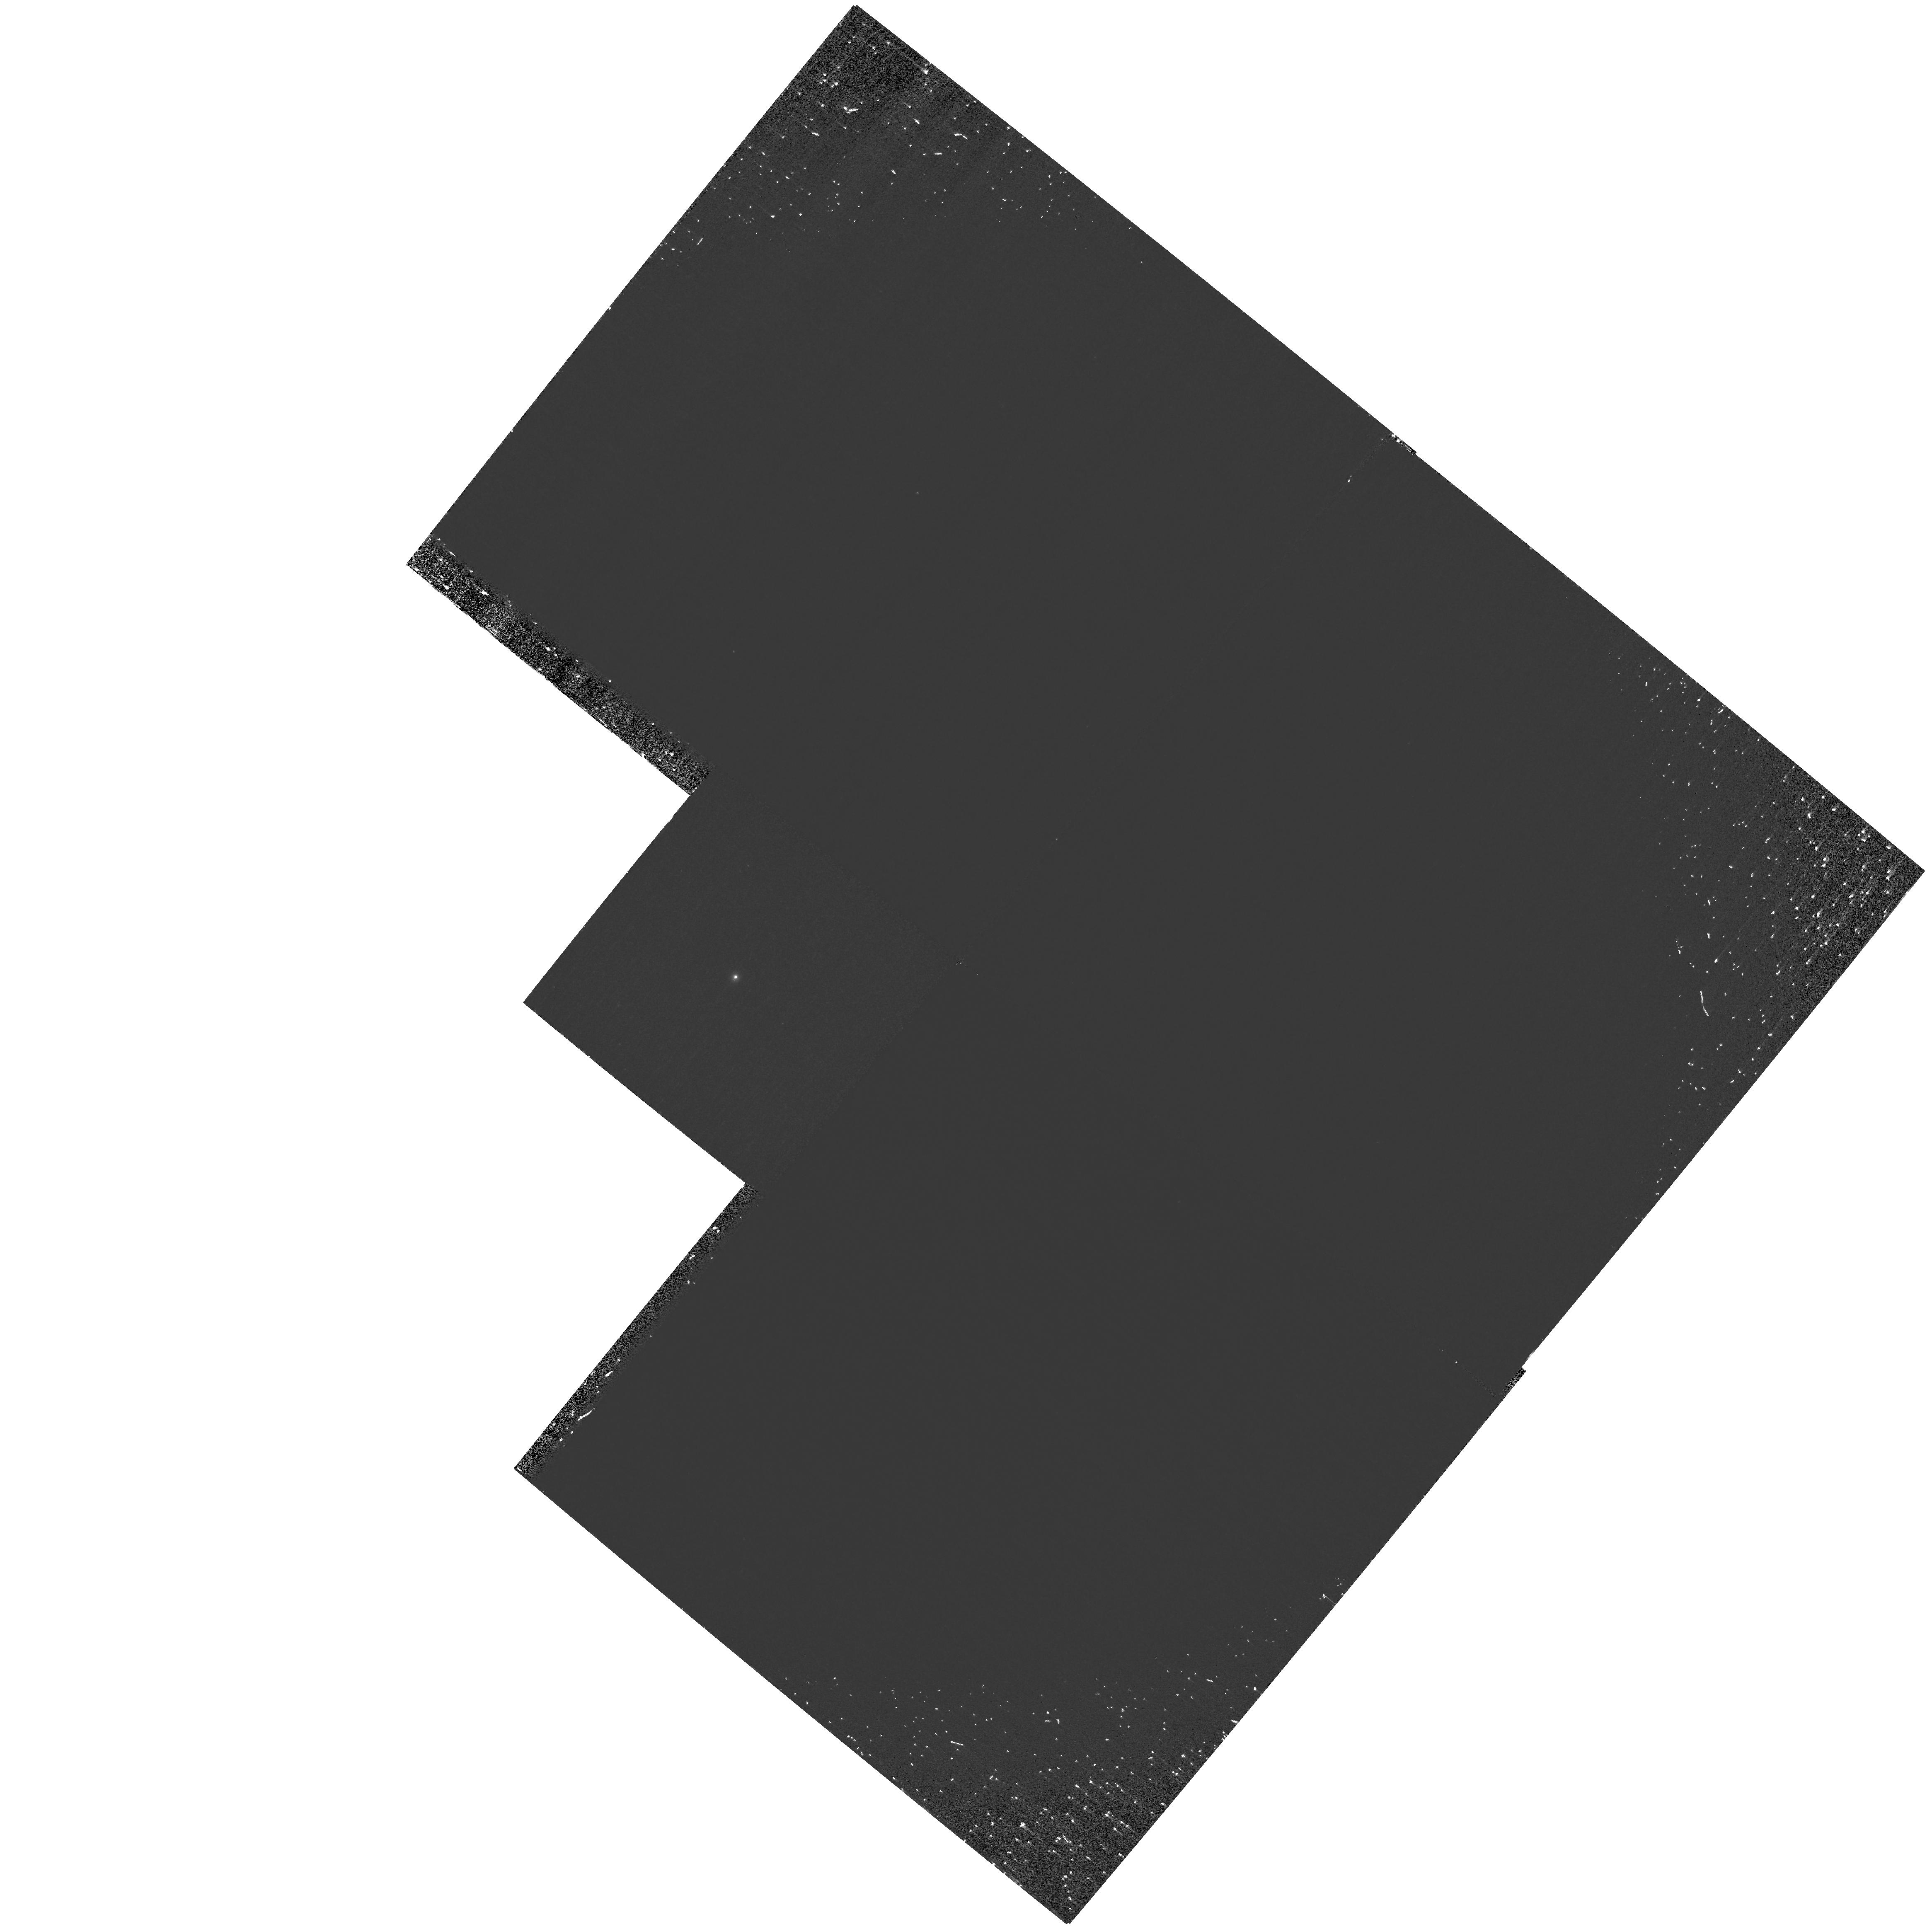
Target: HD150798
Instrument: WFPC2/PC
Filter: F160BW
Exposure: 40 min
Observation ID: hst_10767_02_wfpc2_pc_f160bw_u9js02

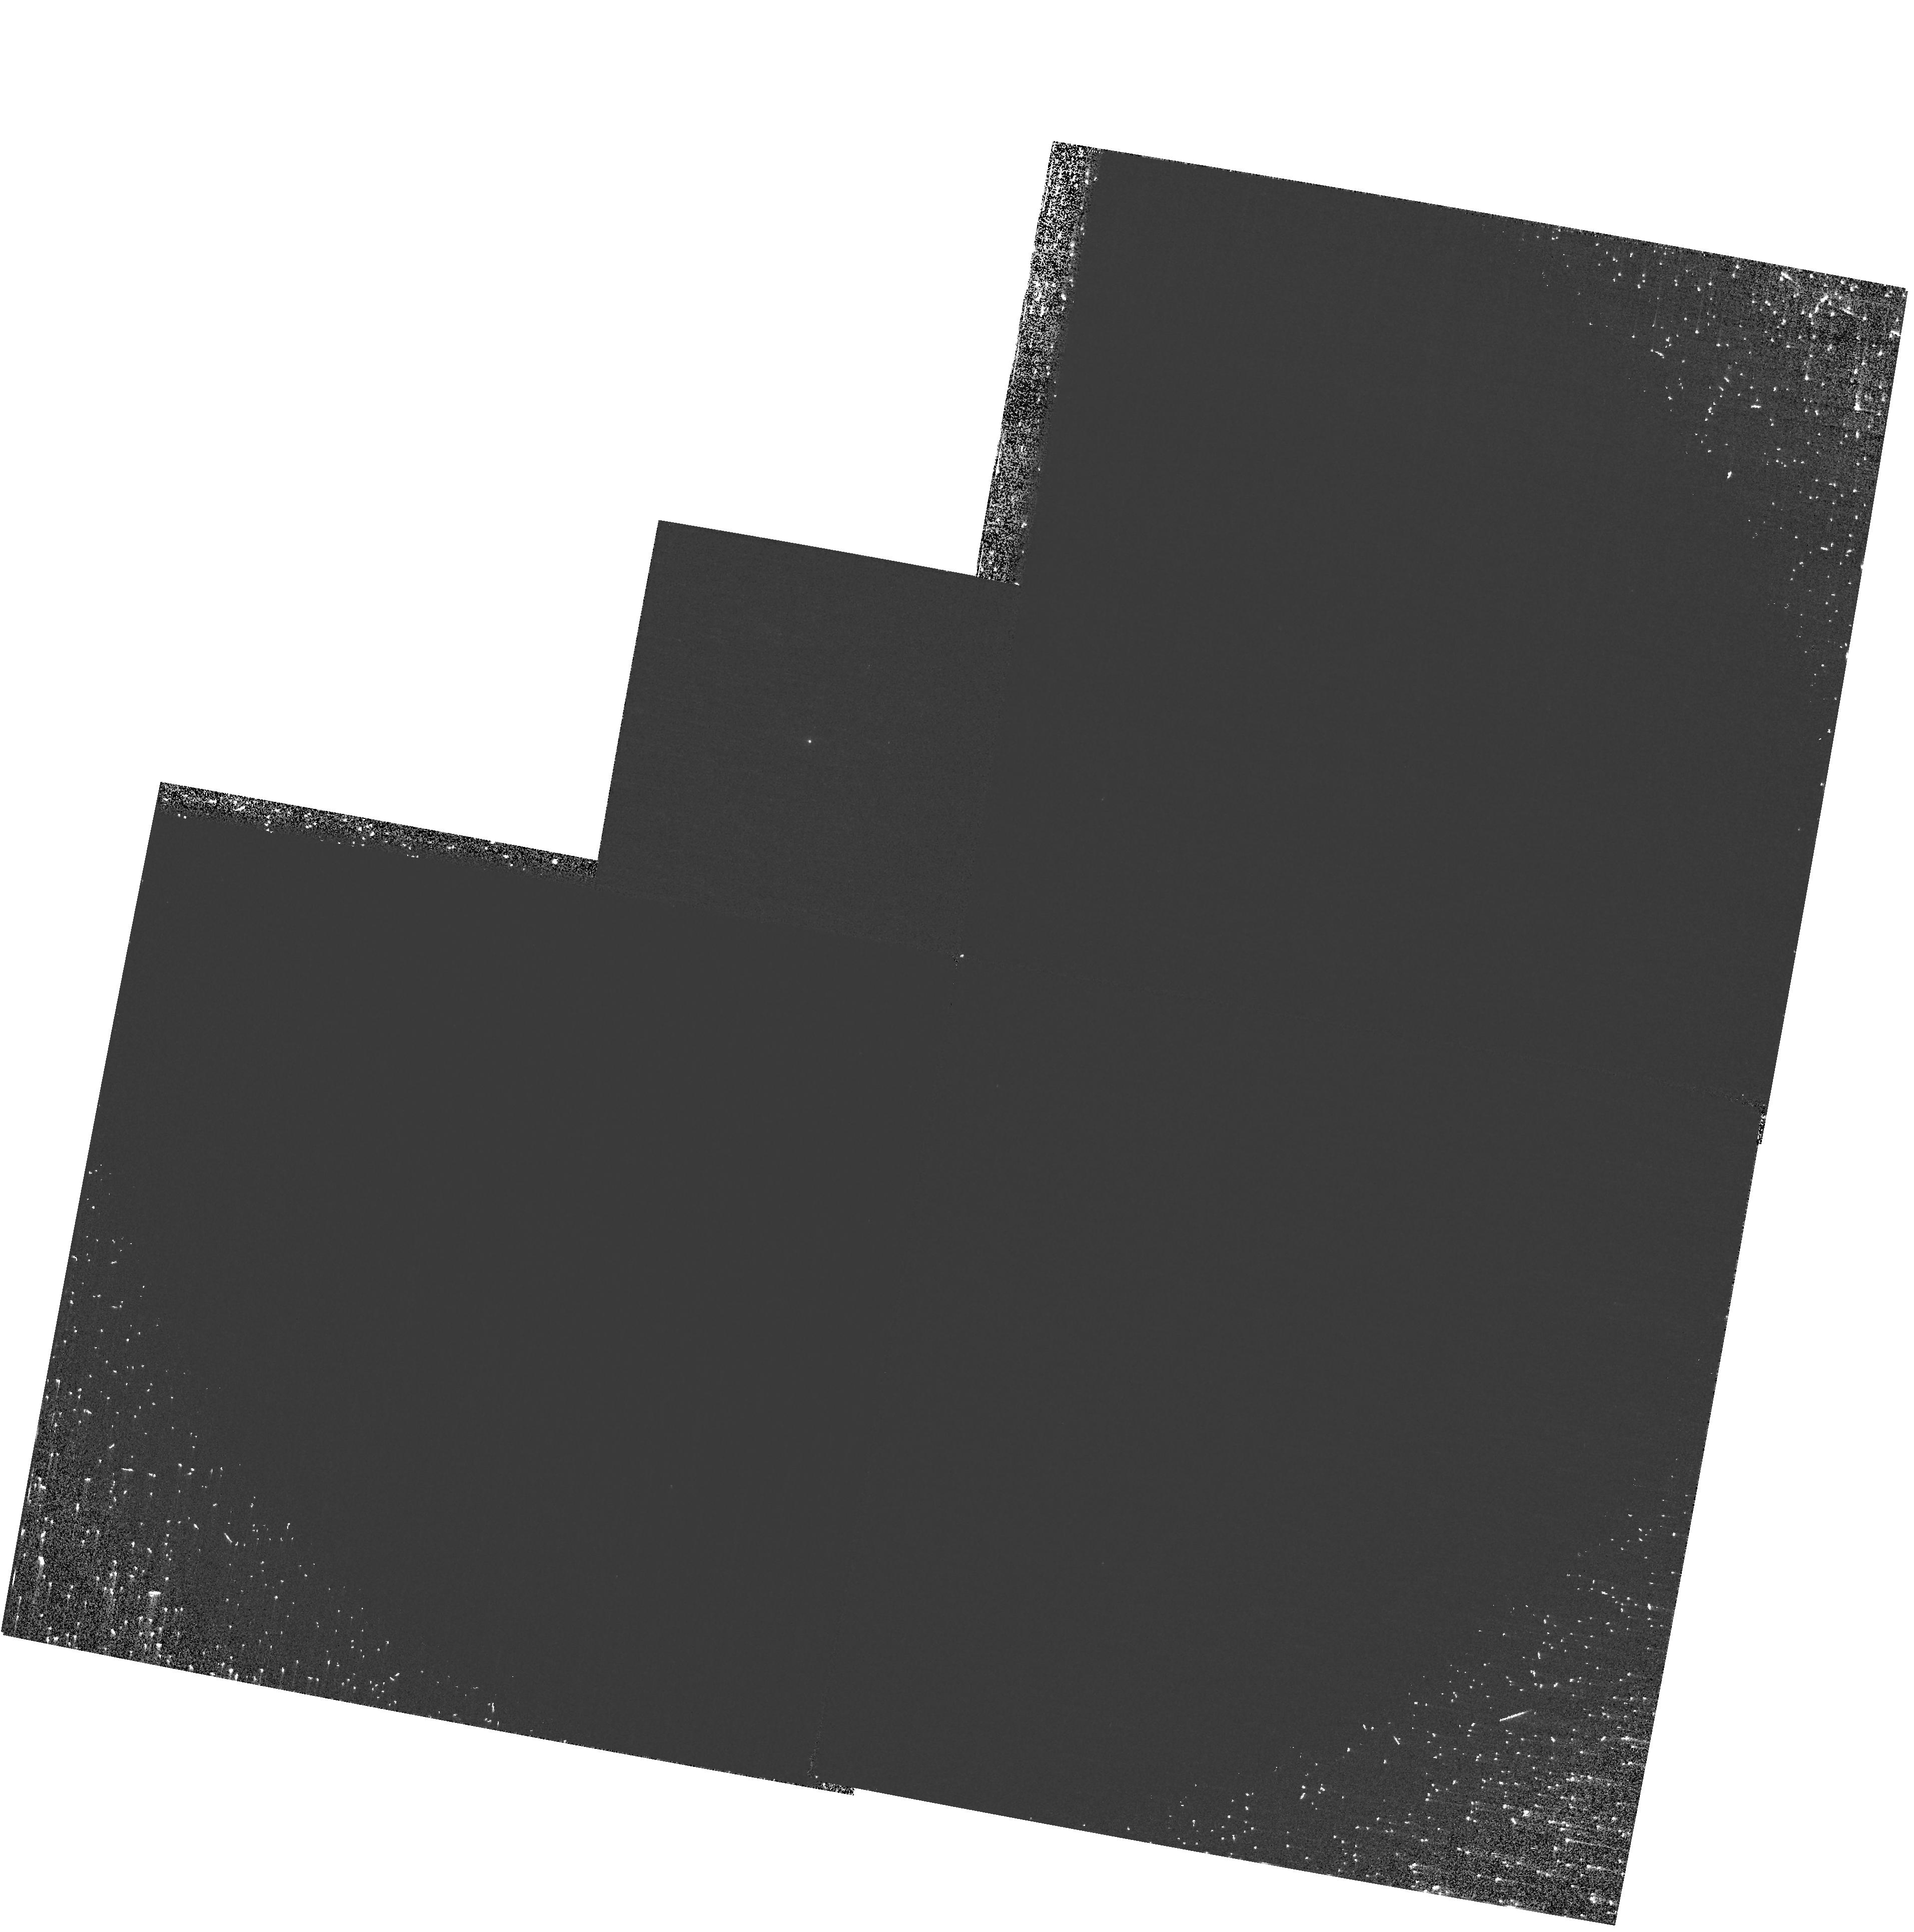
Target: HD198700
Instrument: WFPC2/PC
Filter: F160BW
Exposure: 37 min
Observation ID: hst_10767_04_wfpc2_pc_f160bw_u9js04

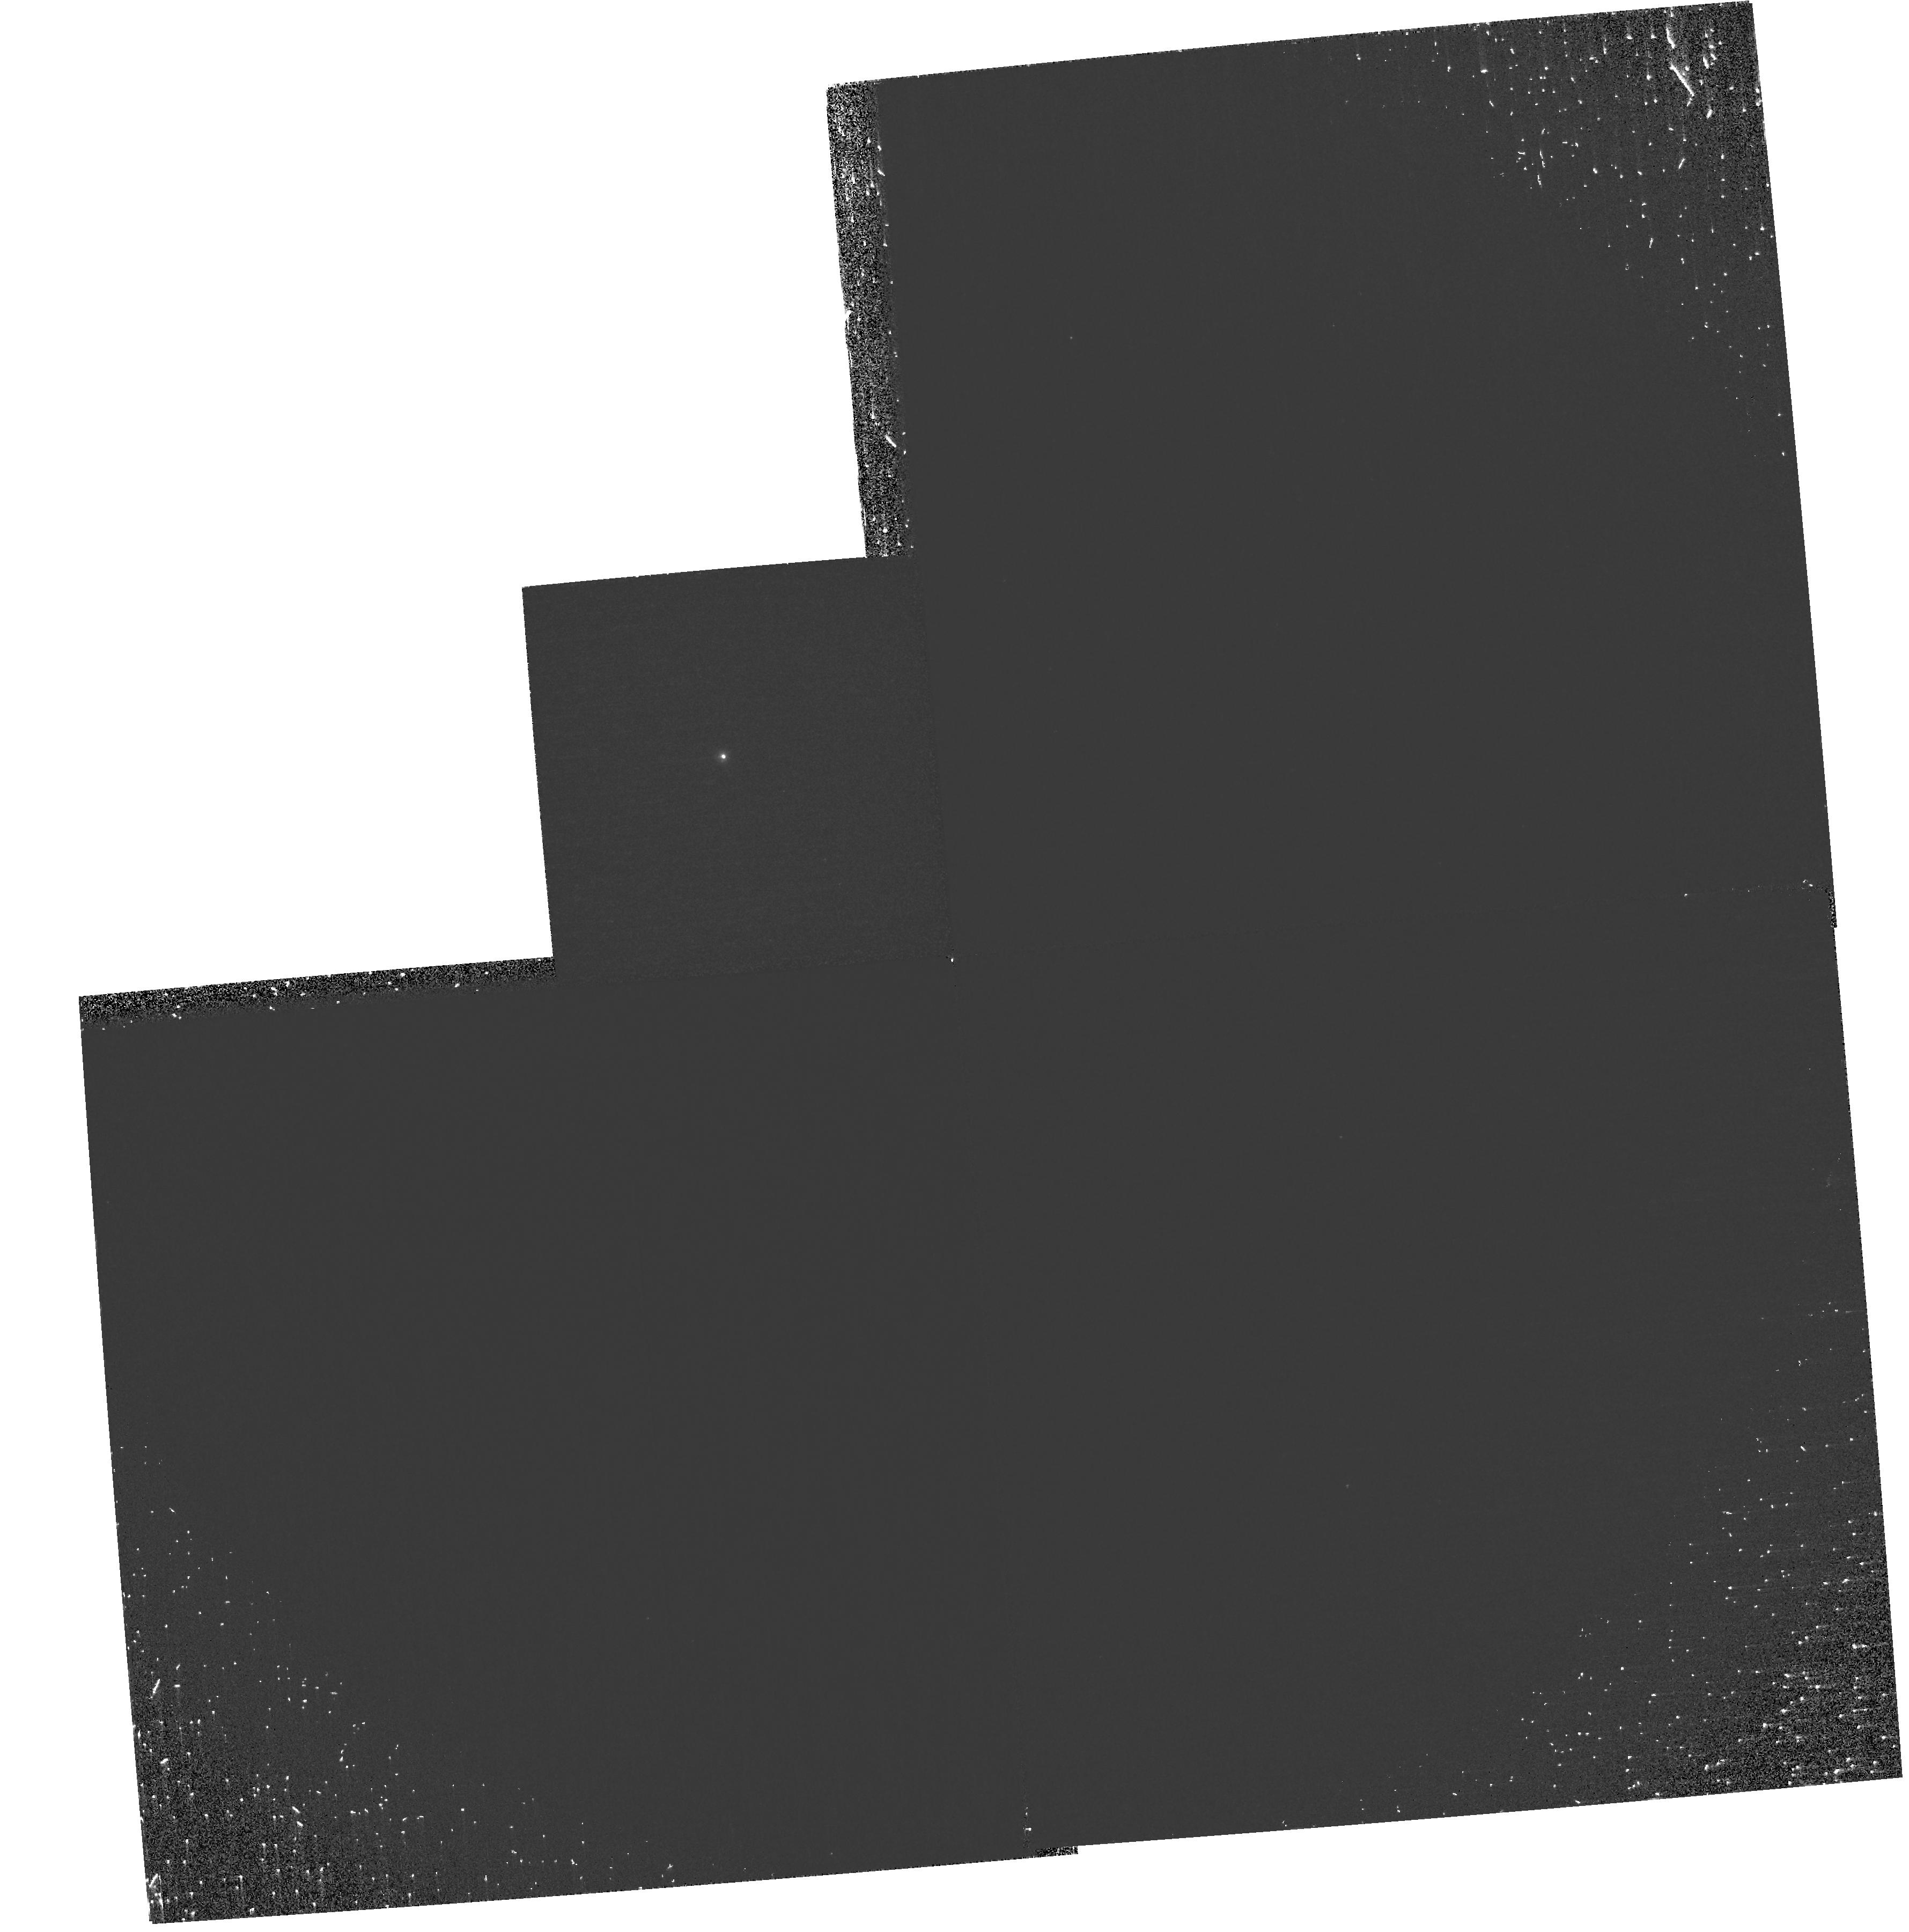
Target: HD150798
Instrument: WFPC2/PC
Filter: F160BW
Exposure: 40 min
Observation ID: hst_10767_01_wfpc2_pc_f160bw_u9js01

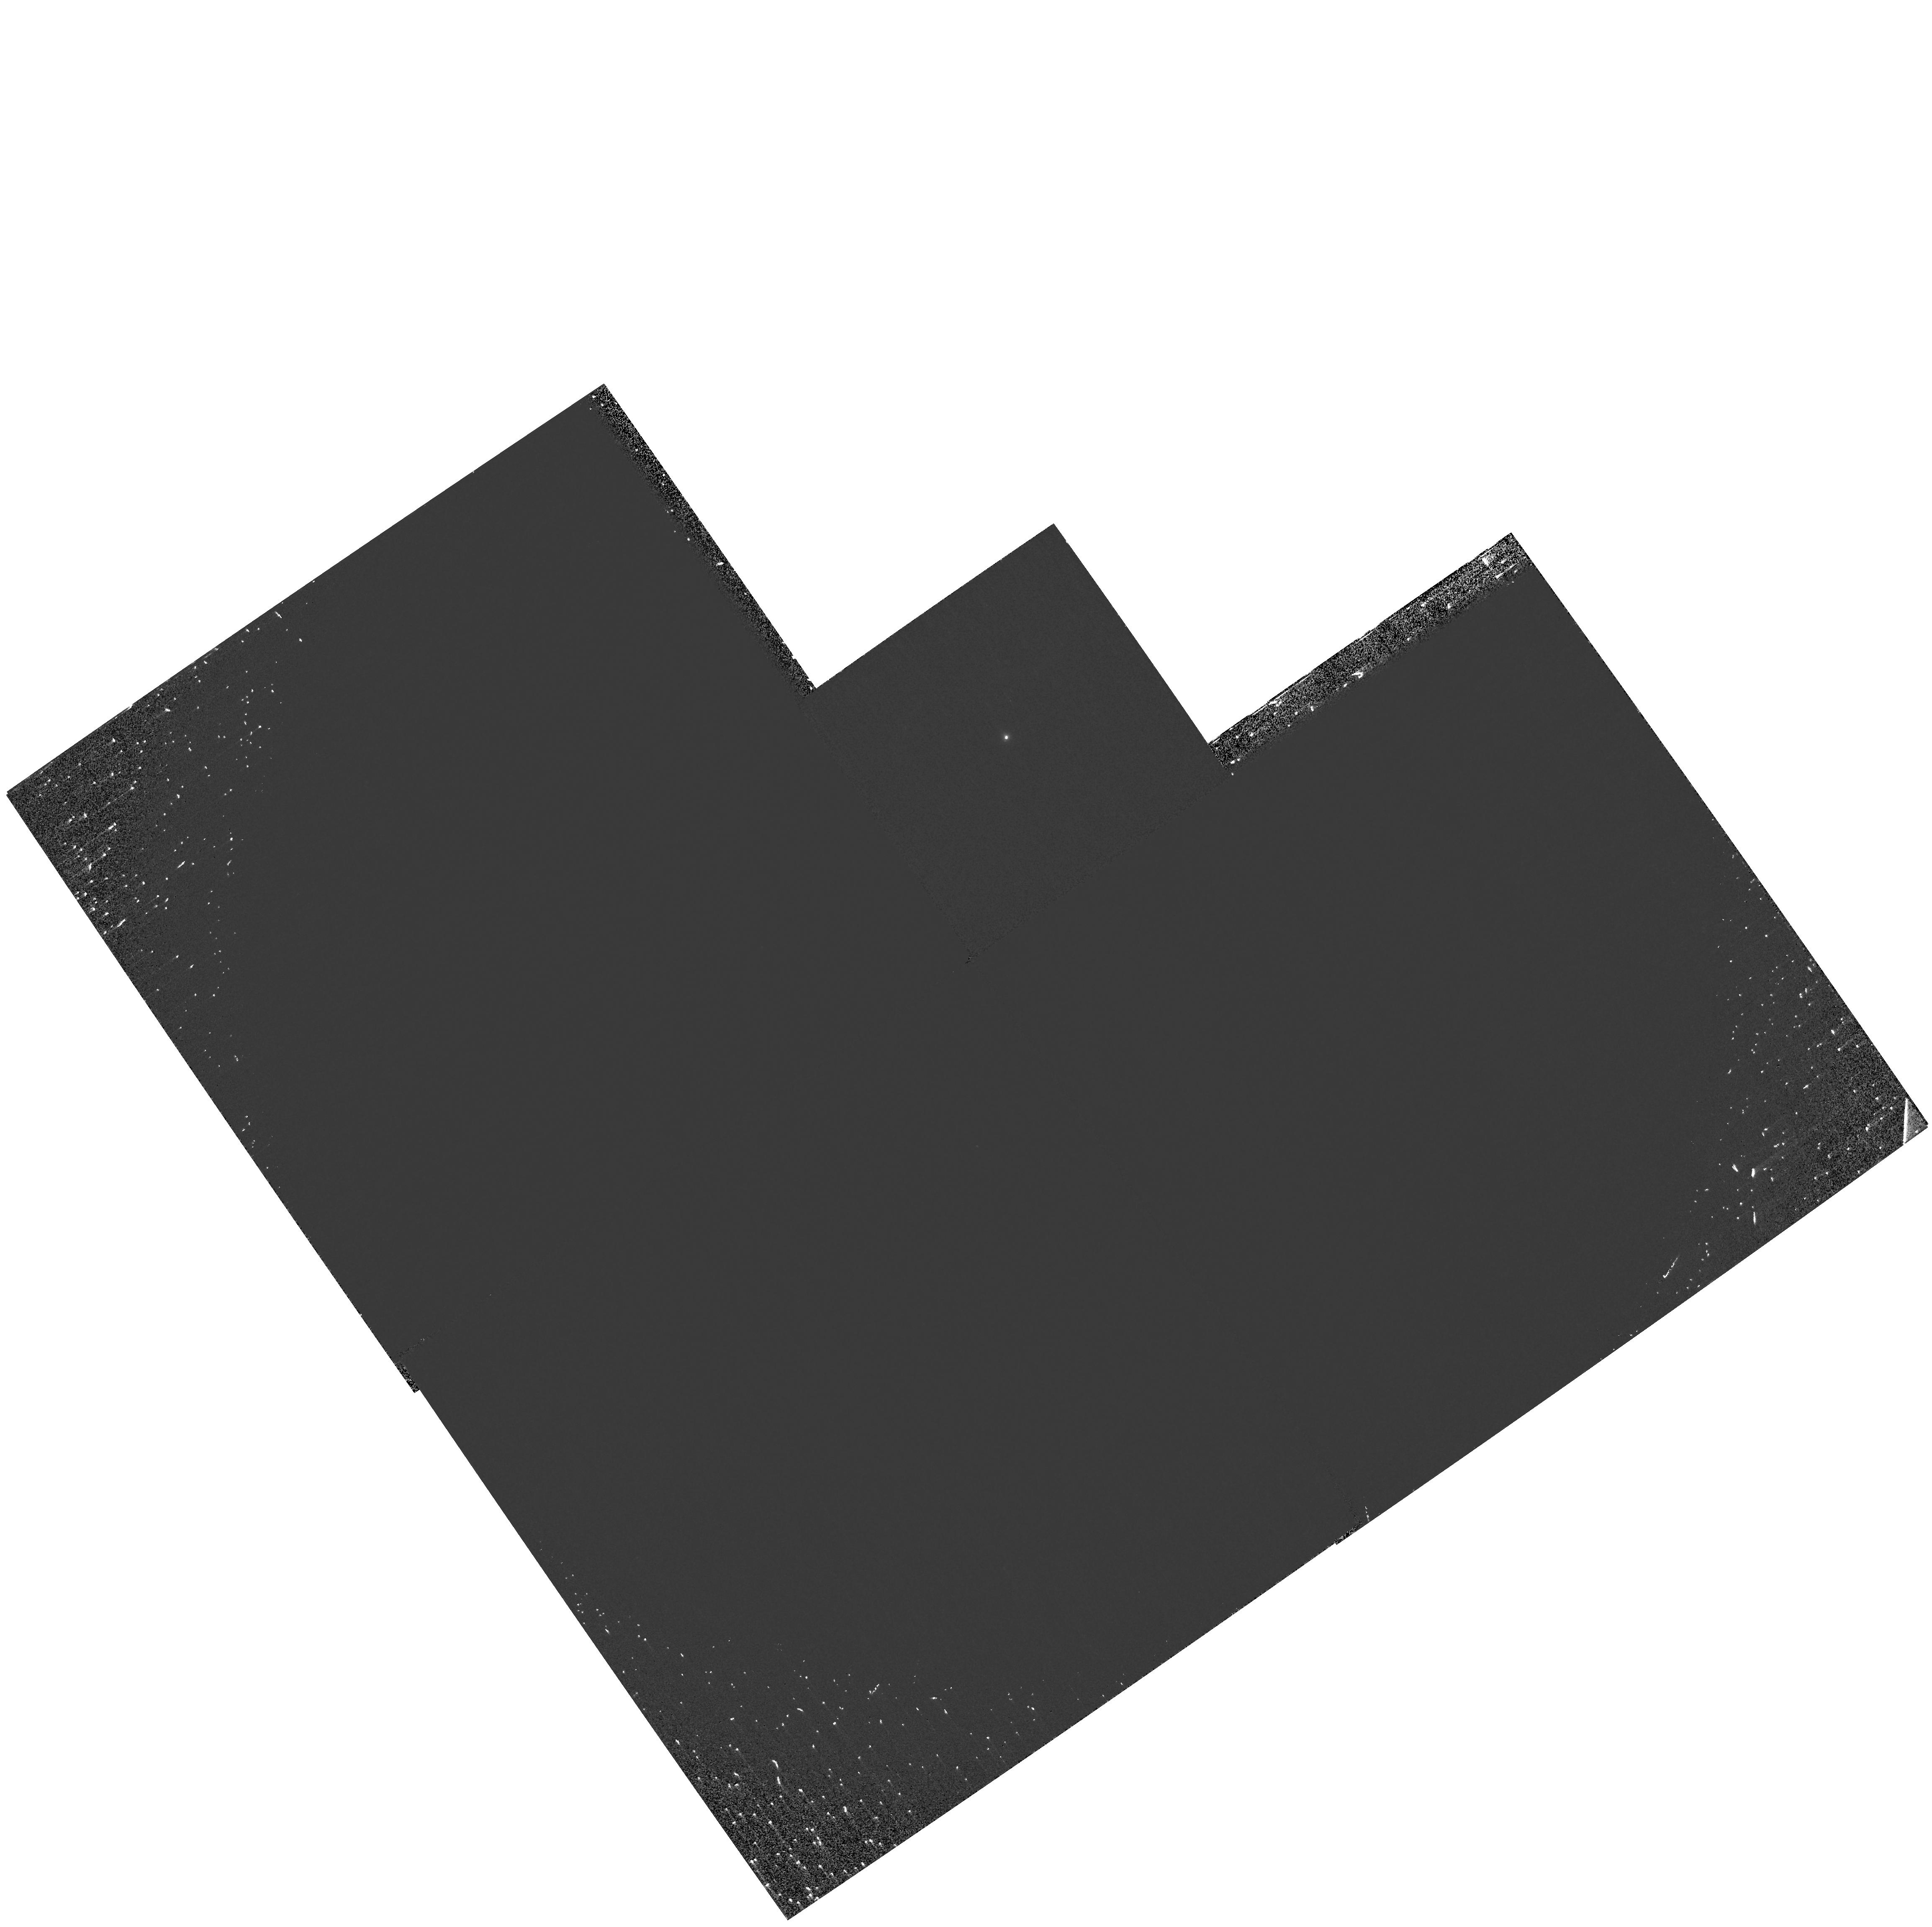
Target: HD150798
Instrument: WFPC2/PC
Filter: F160BW
Exposure: 40 min
Observation ID: hst_10767_03_wfpc2_pc_f160bw_u9js03

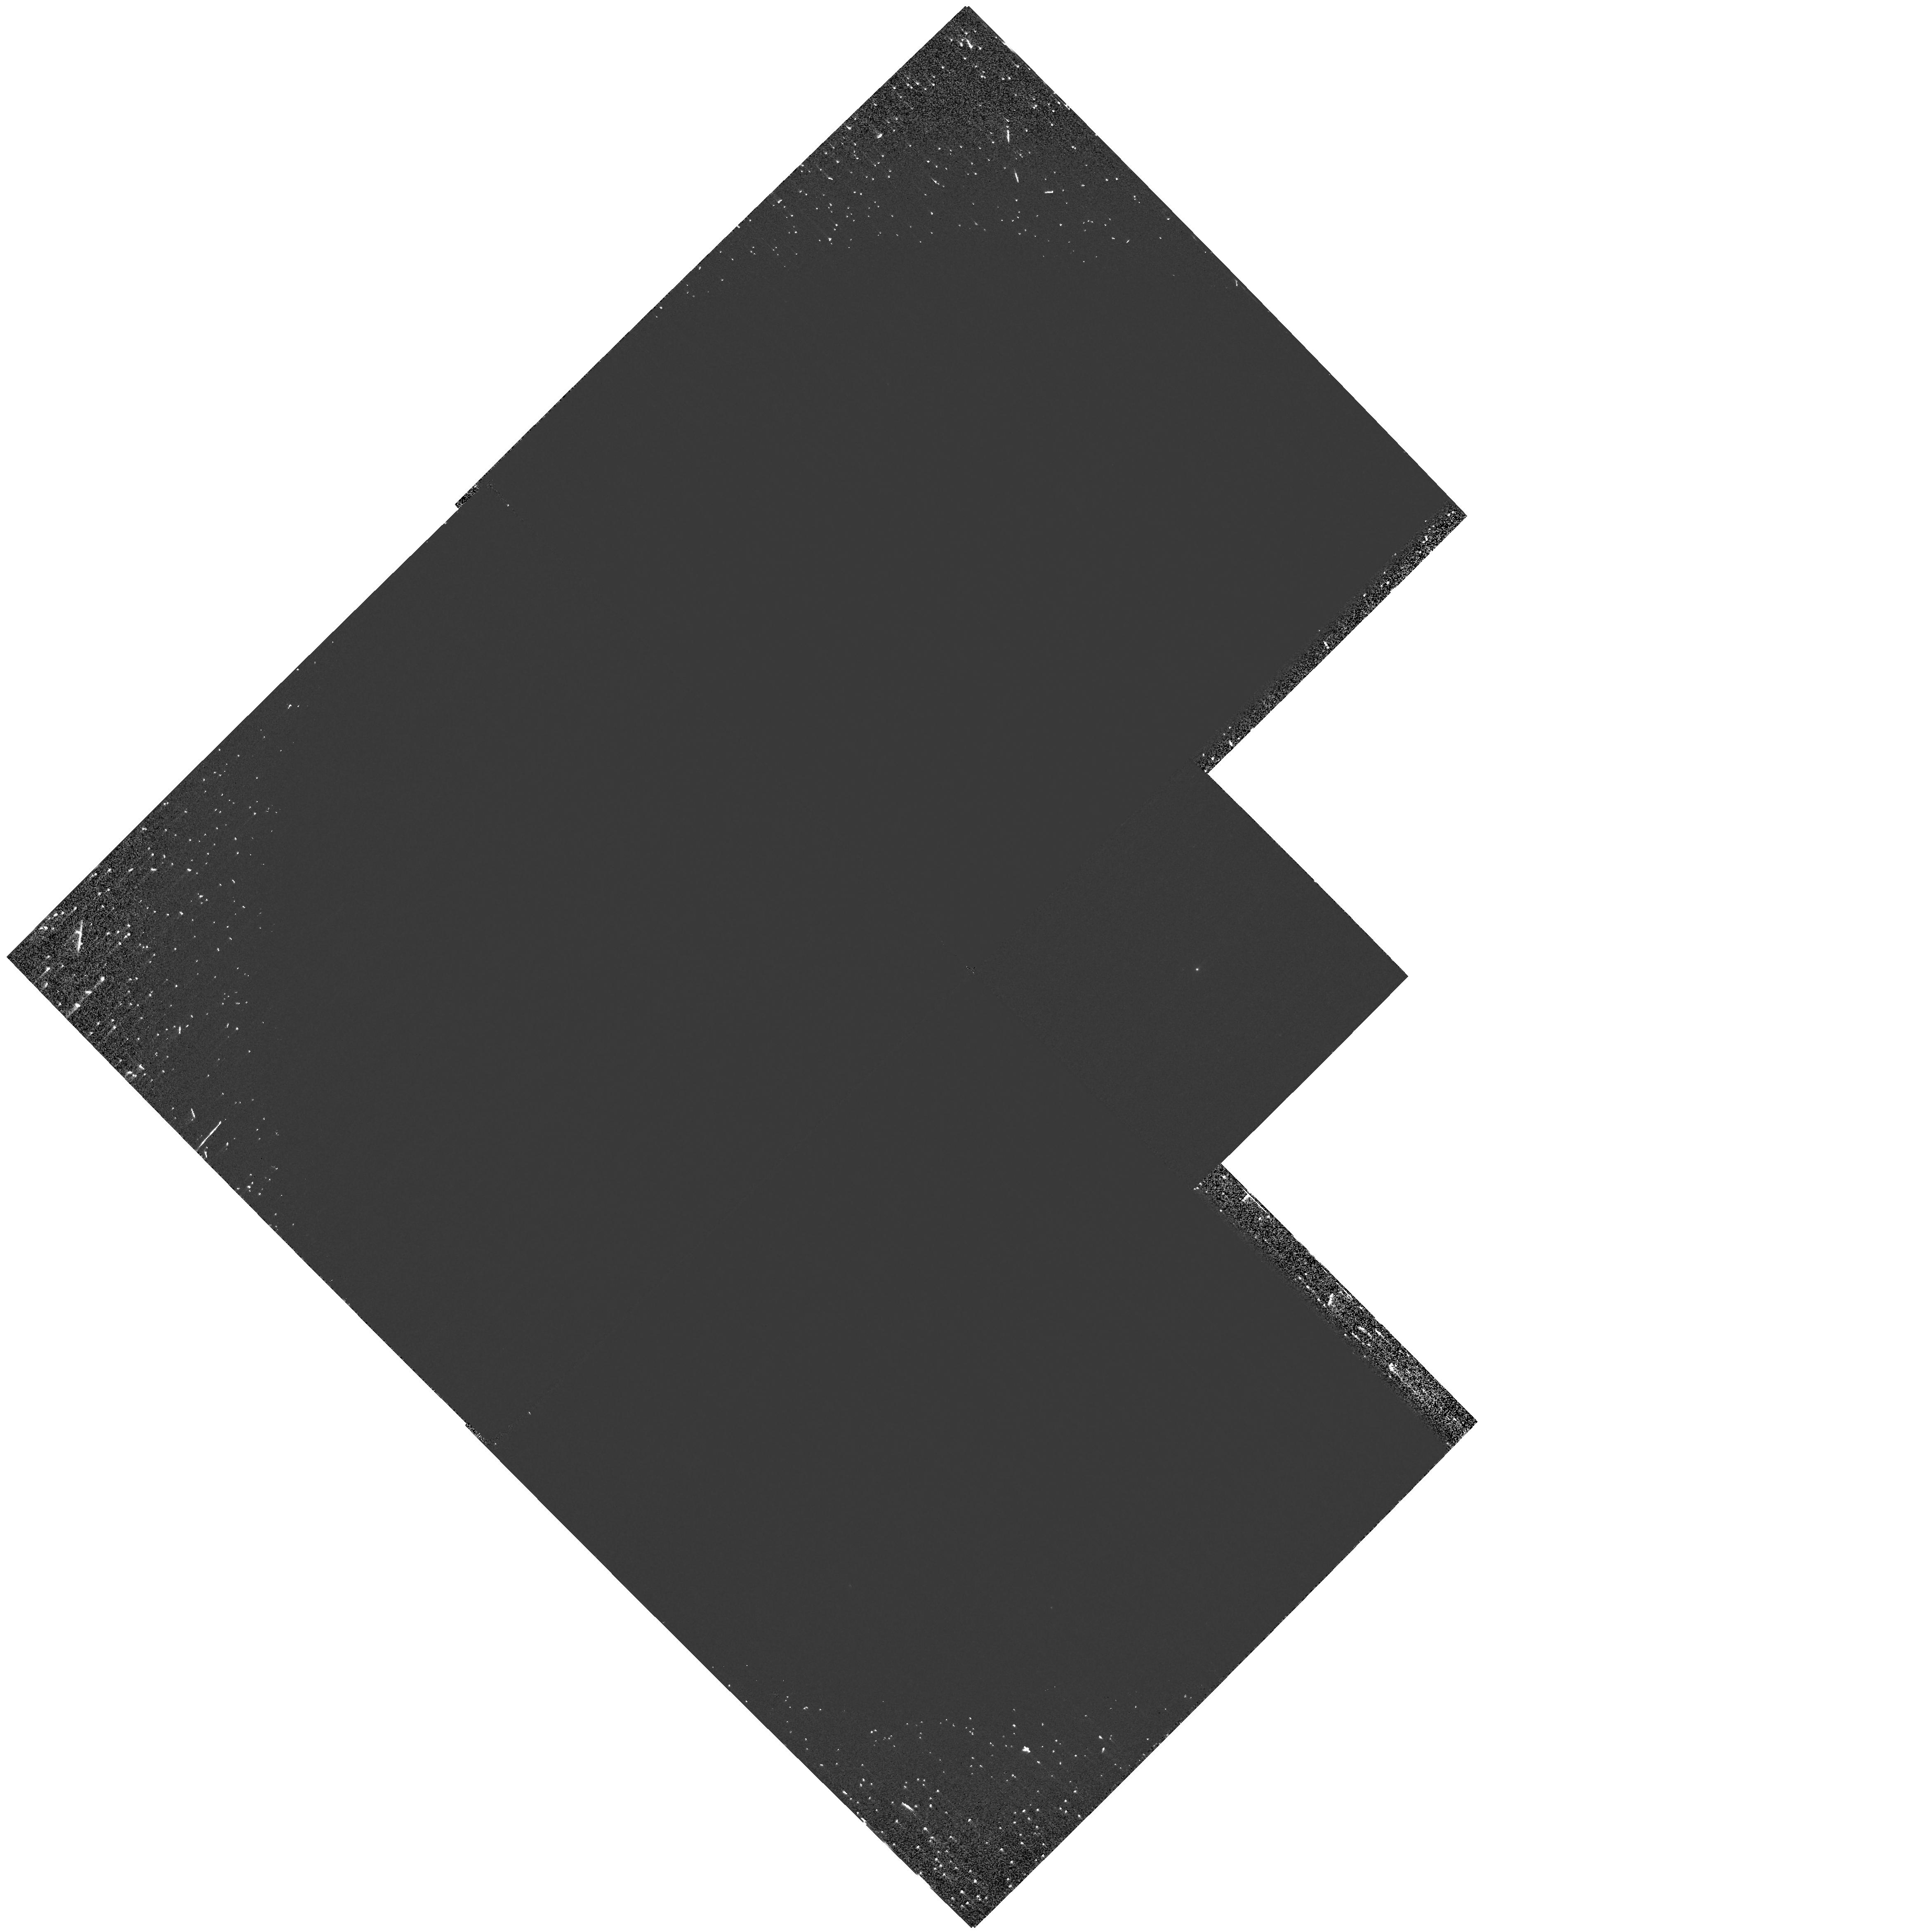
Target: HD198700
Instrument: WFPC2/PC
Filter: F160BW
Exposure: 37 min
Observation ID: hst_10767_05_wfpc2_pc_f160bw_u9js05

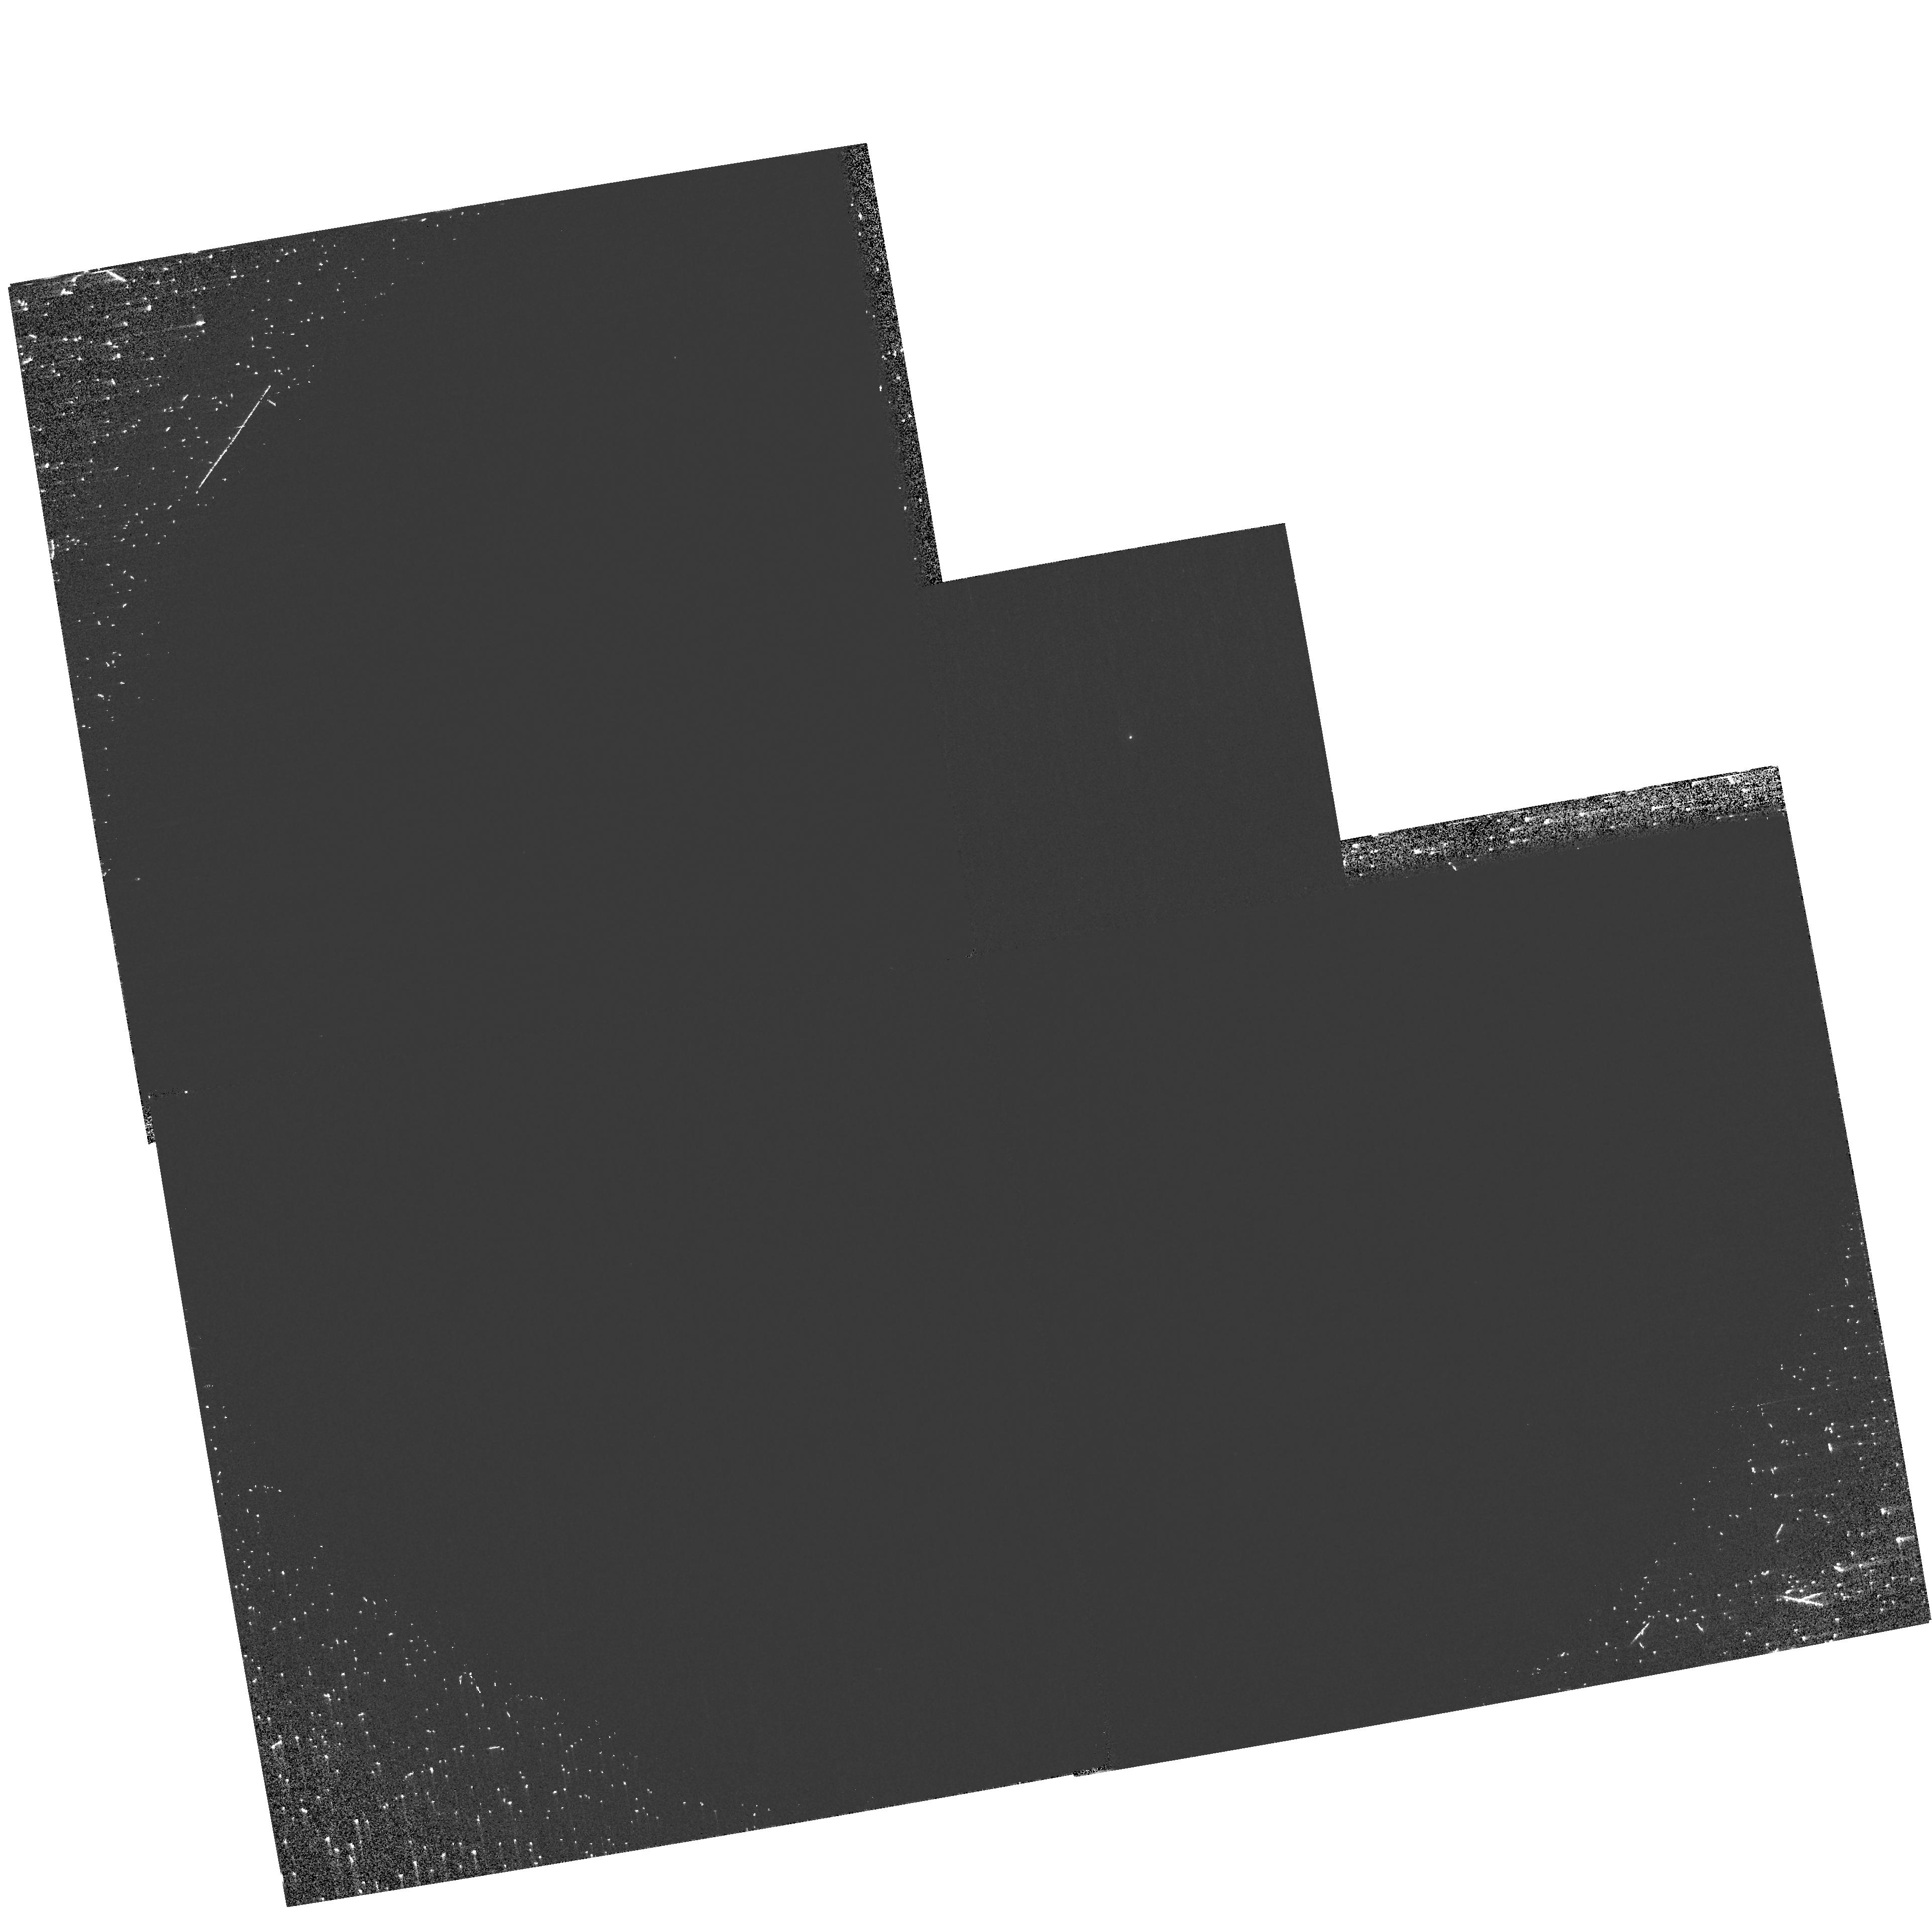
Target: HD198700
Instrument: WFPC2/PC
Filter: F160BW
Exposure: 37 min
Observation ID: hst_10767_06_wfpc2_pc_f160bw_u9js06

Further Resolving the Puzzle of Hybrid Star X-rays (PI: Ayres, Thomas R.)

Do Alpha TrA (K2II) and Beta Ind (K1II) have previously unrecognized X-ray active dwarf companions, leading us astray concerning the coronal properties of the "hybrid-chromosphere" class? Establishing the true X-ray luminosities of the hybrids is a basis for understanding magnetic field generation in evolved supergiants, the driving of their winds, and the seeding of coronal conditions in their extended outer envelopes. It also bears on the issue of late-type dwarfs orbiting main sequence B stars, the evolutionary predecessors of K bright giants. We propose to directly image the putative hybrid companions using Chandra, with supporting observations from HST/WFPC2.